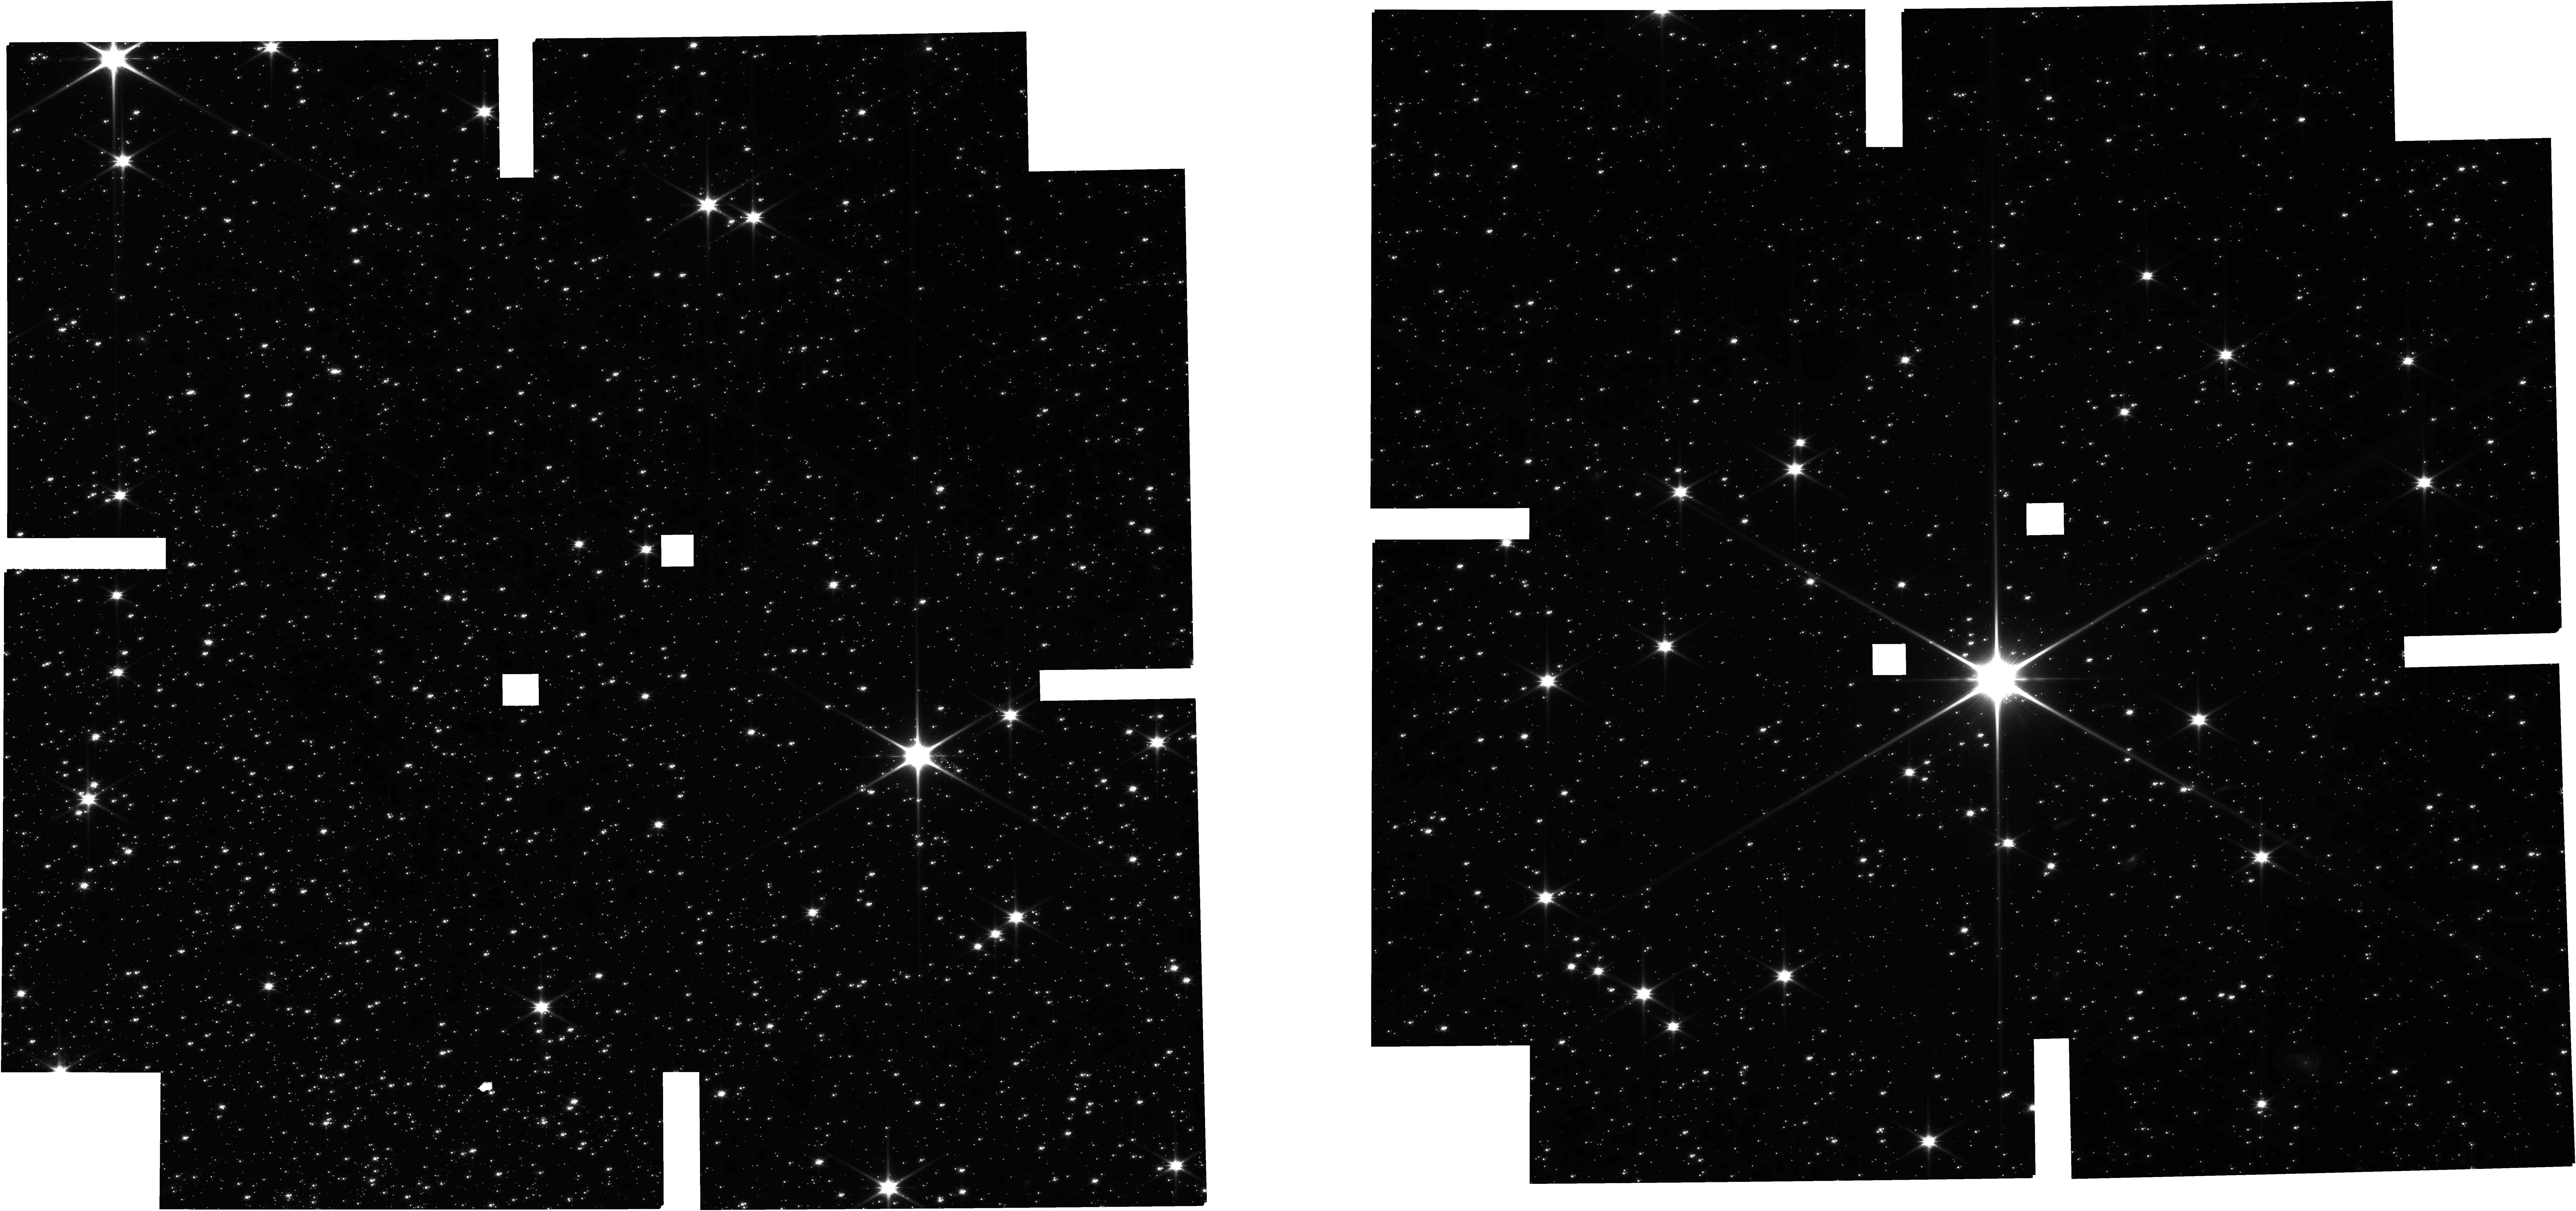
Target: CATALOGUE-120722E. Instrument: NIRCAM. Filter: F115W. Exposure: 11.5 h. Observation ID: jw02560-o013_t007_nircam_clear-f115w

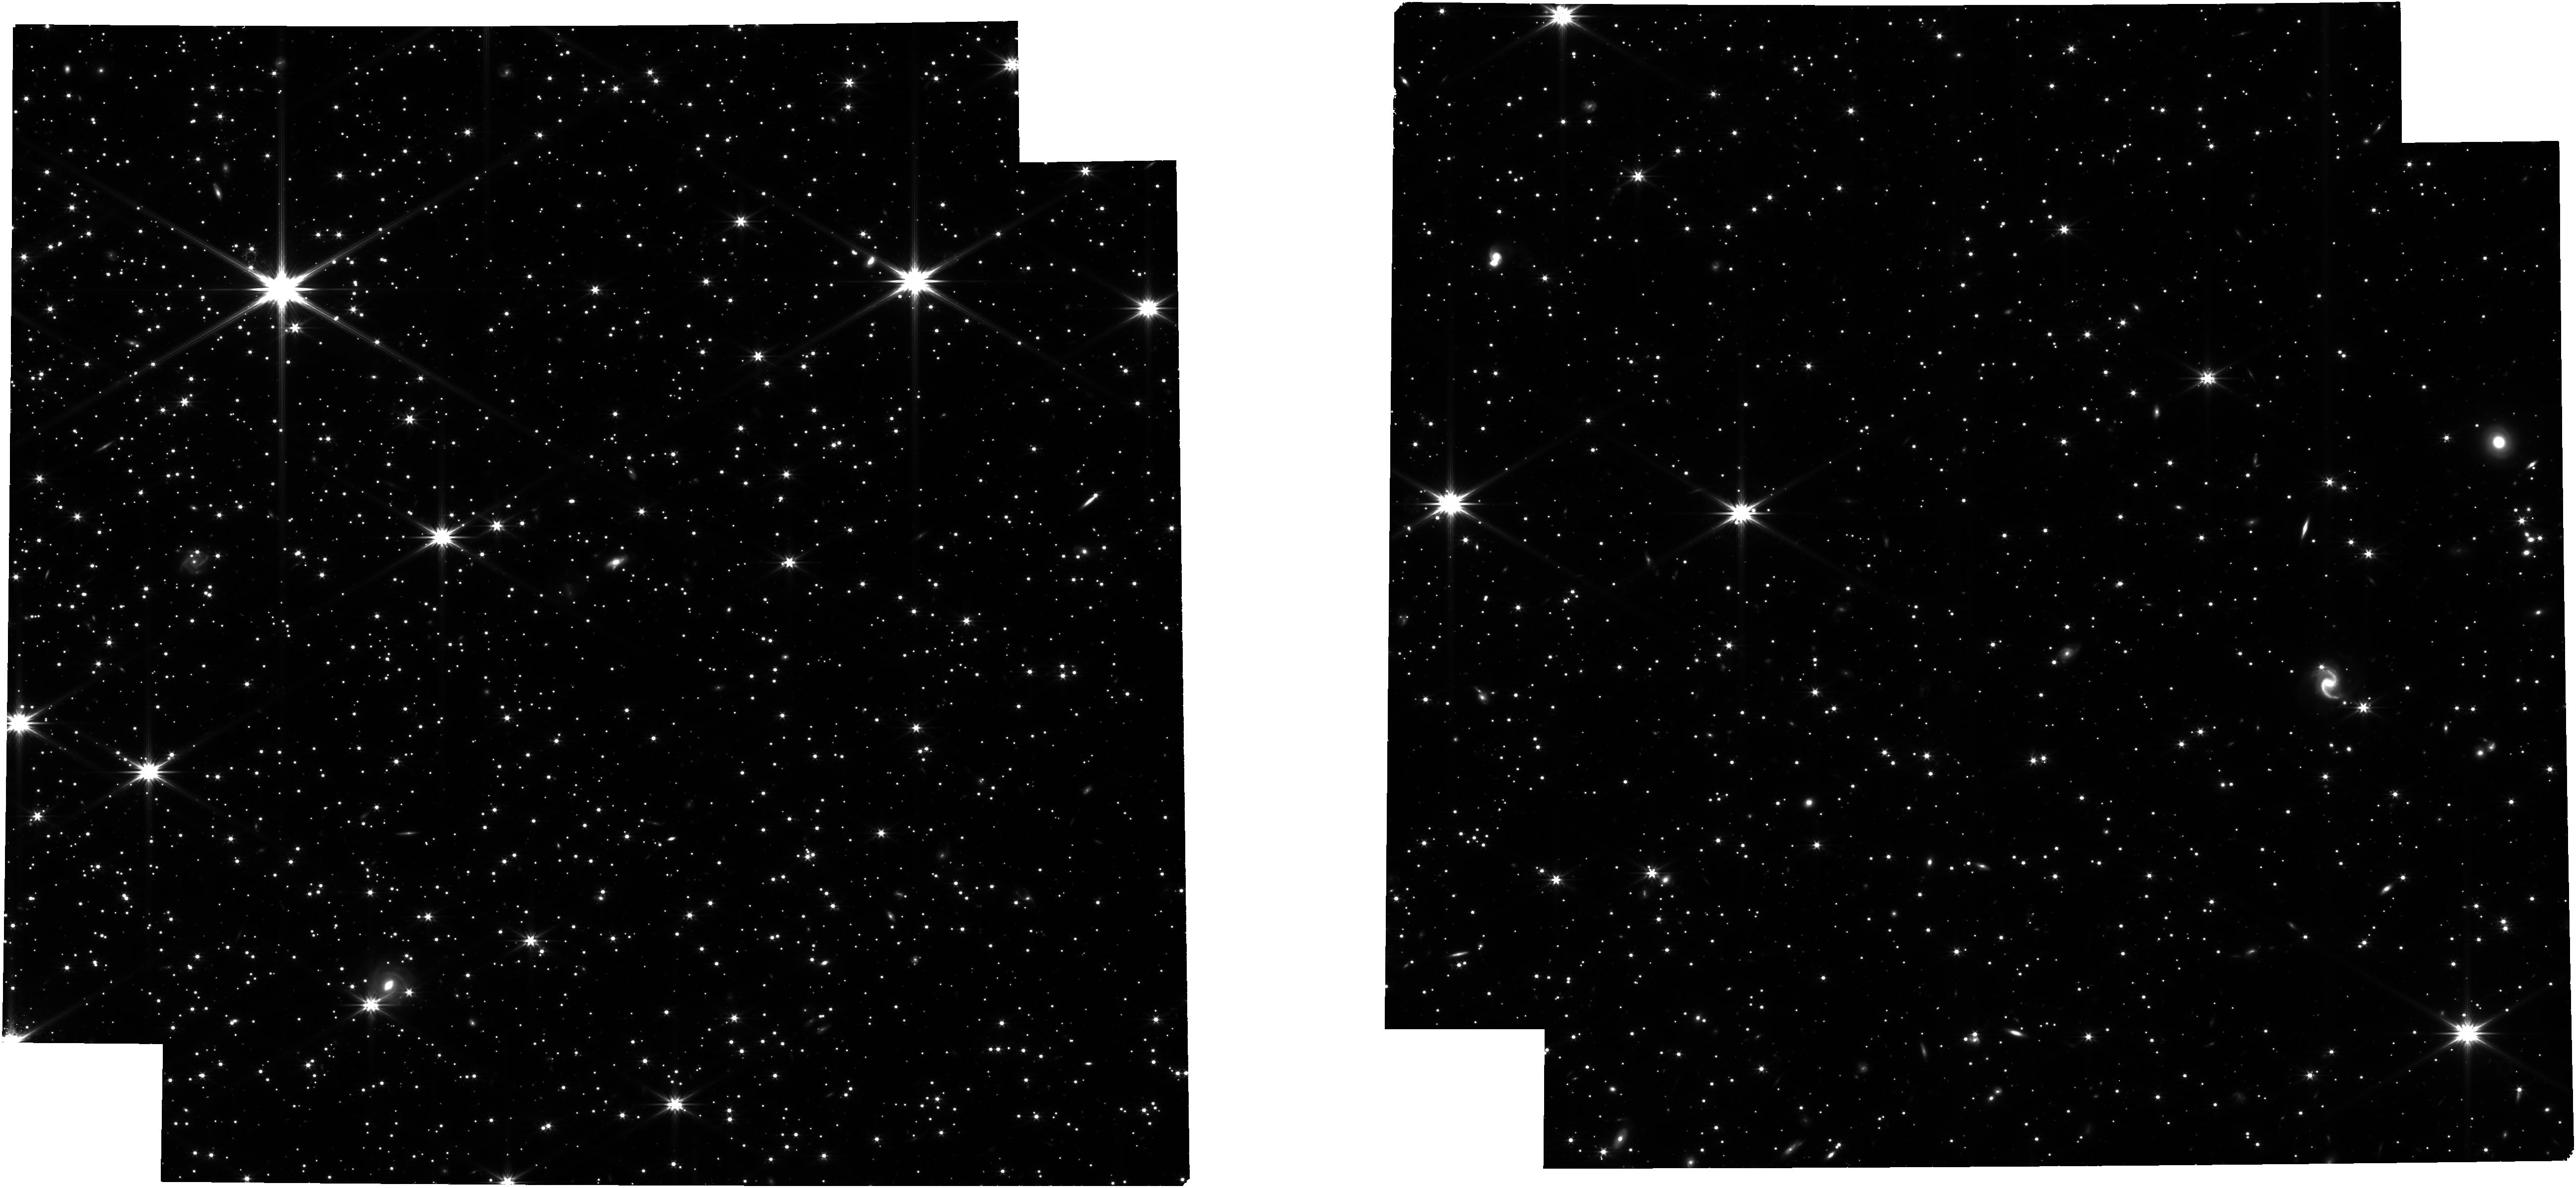
Target: CATALOGUE-120722E-OCT22. Instrument: NIRCAM. Filter: F322W2. Exposure: 11.4 h. Observation ID: jw02560-o017_t008_nircam_clear-f322w2

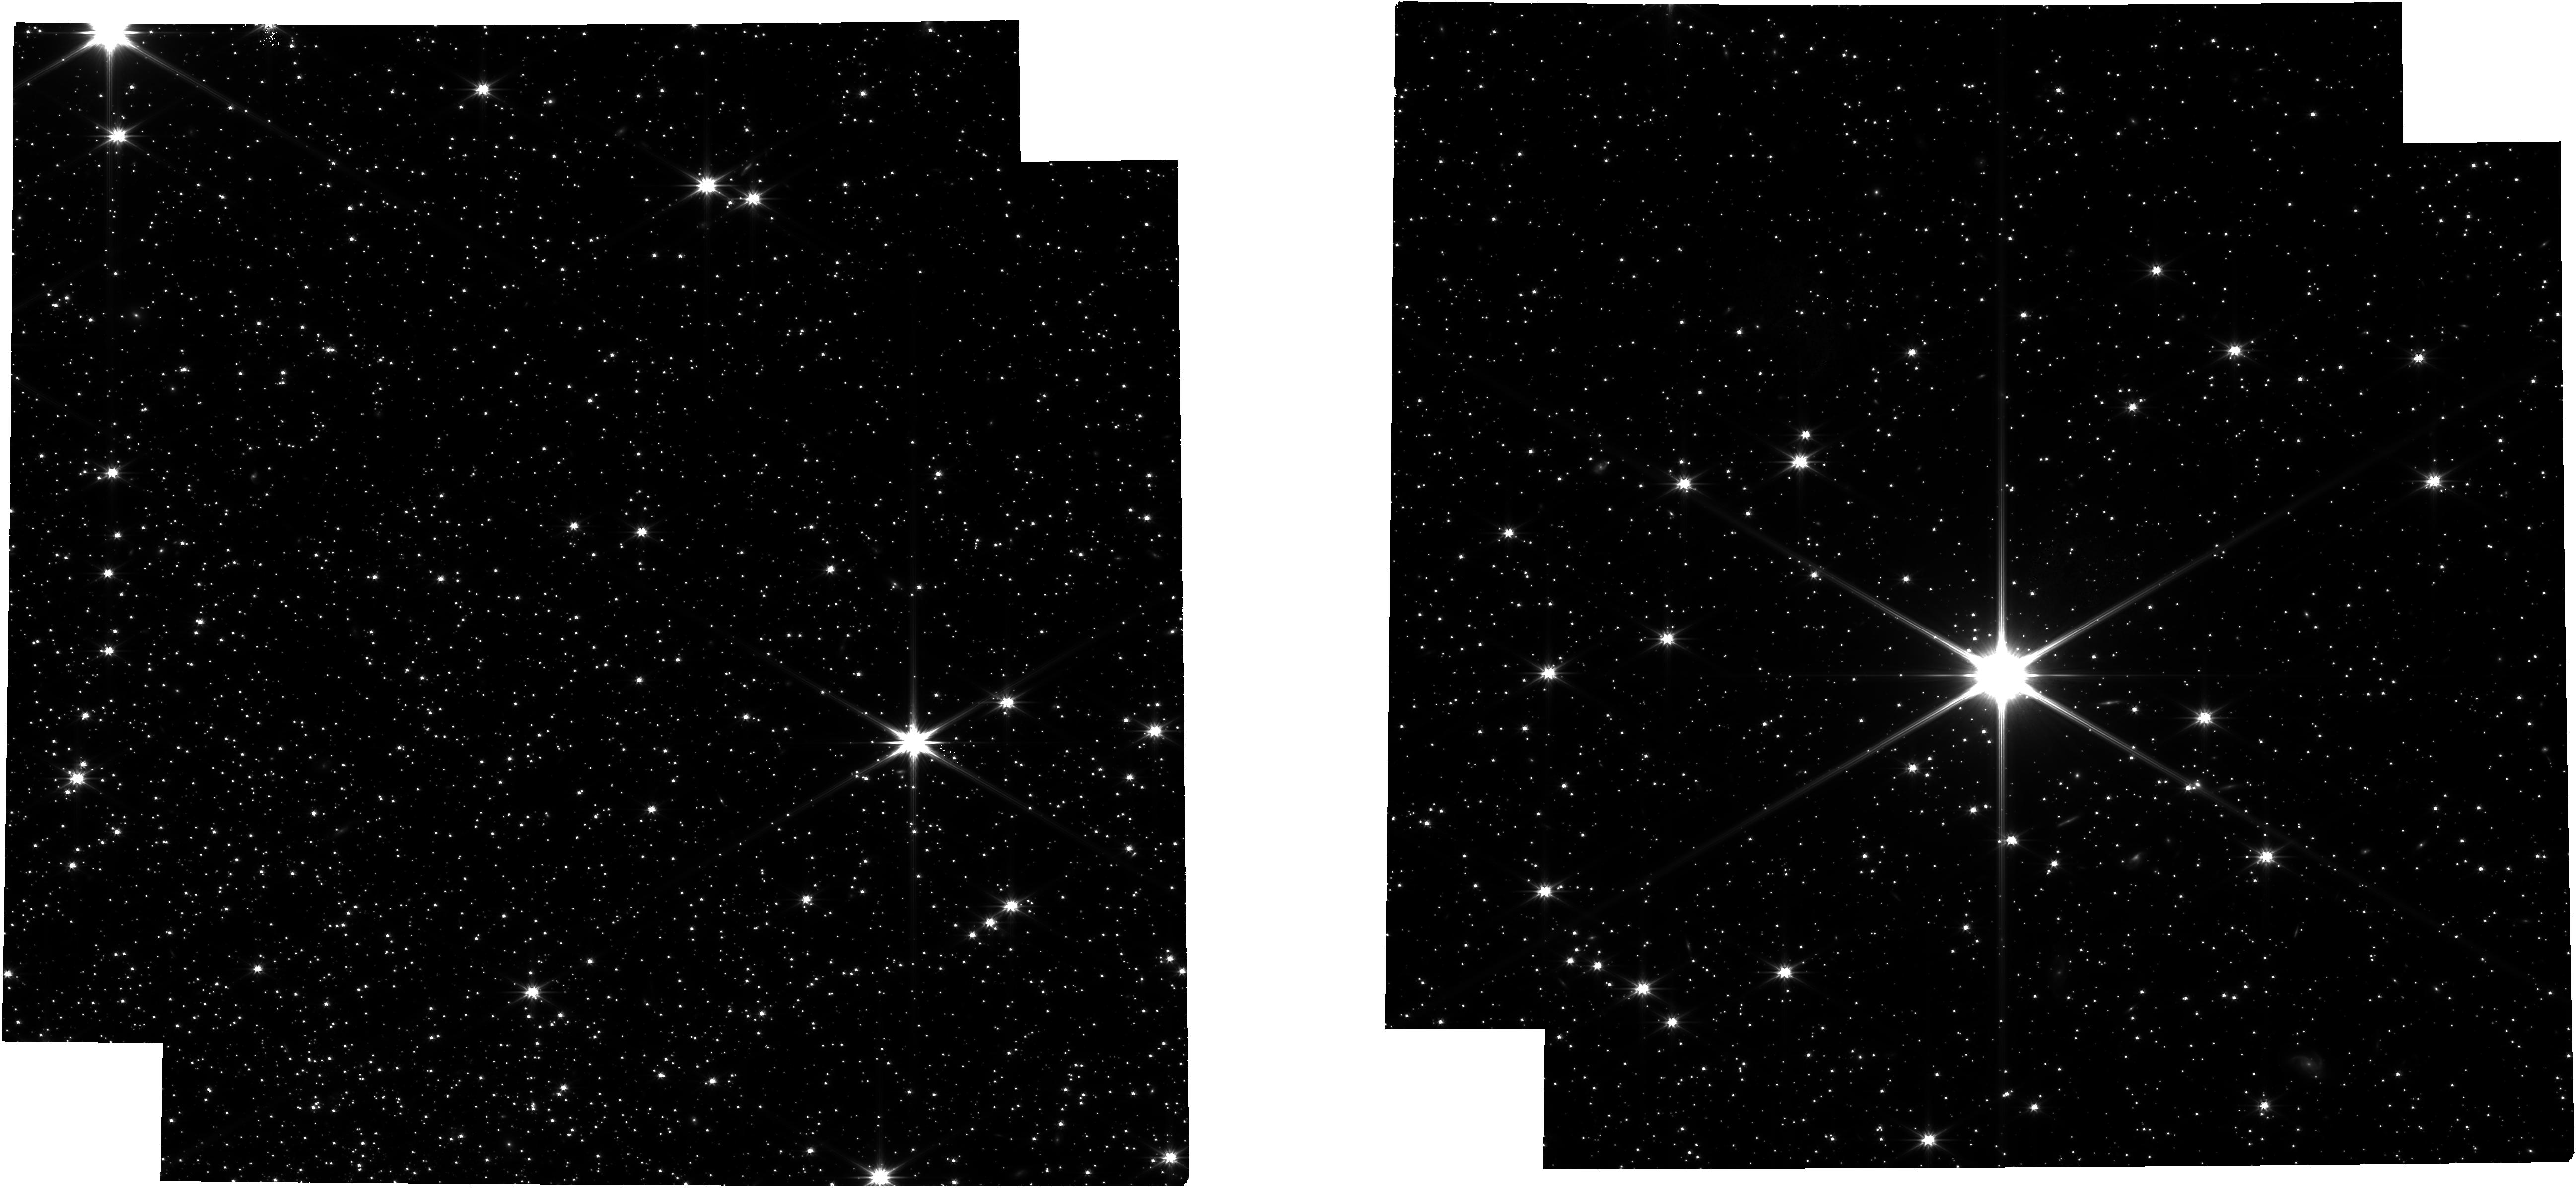
Target: CATALOGUE-120722E. Instrument: NIRCAM. Filter: F322W2. Exposure: 11.5 h. Observation ID: jw02560-o013_t007_nircam_clear-f322w2

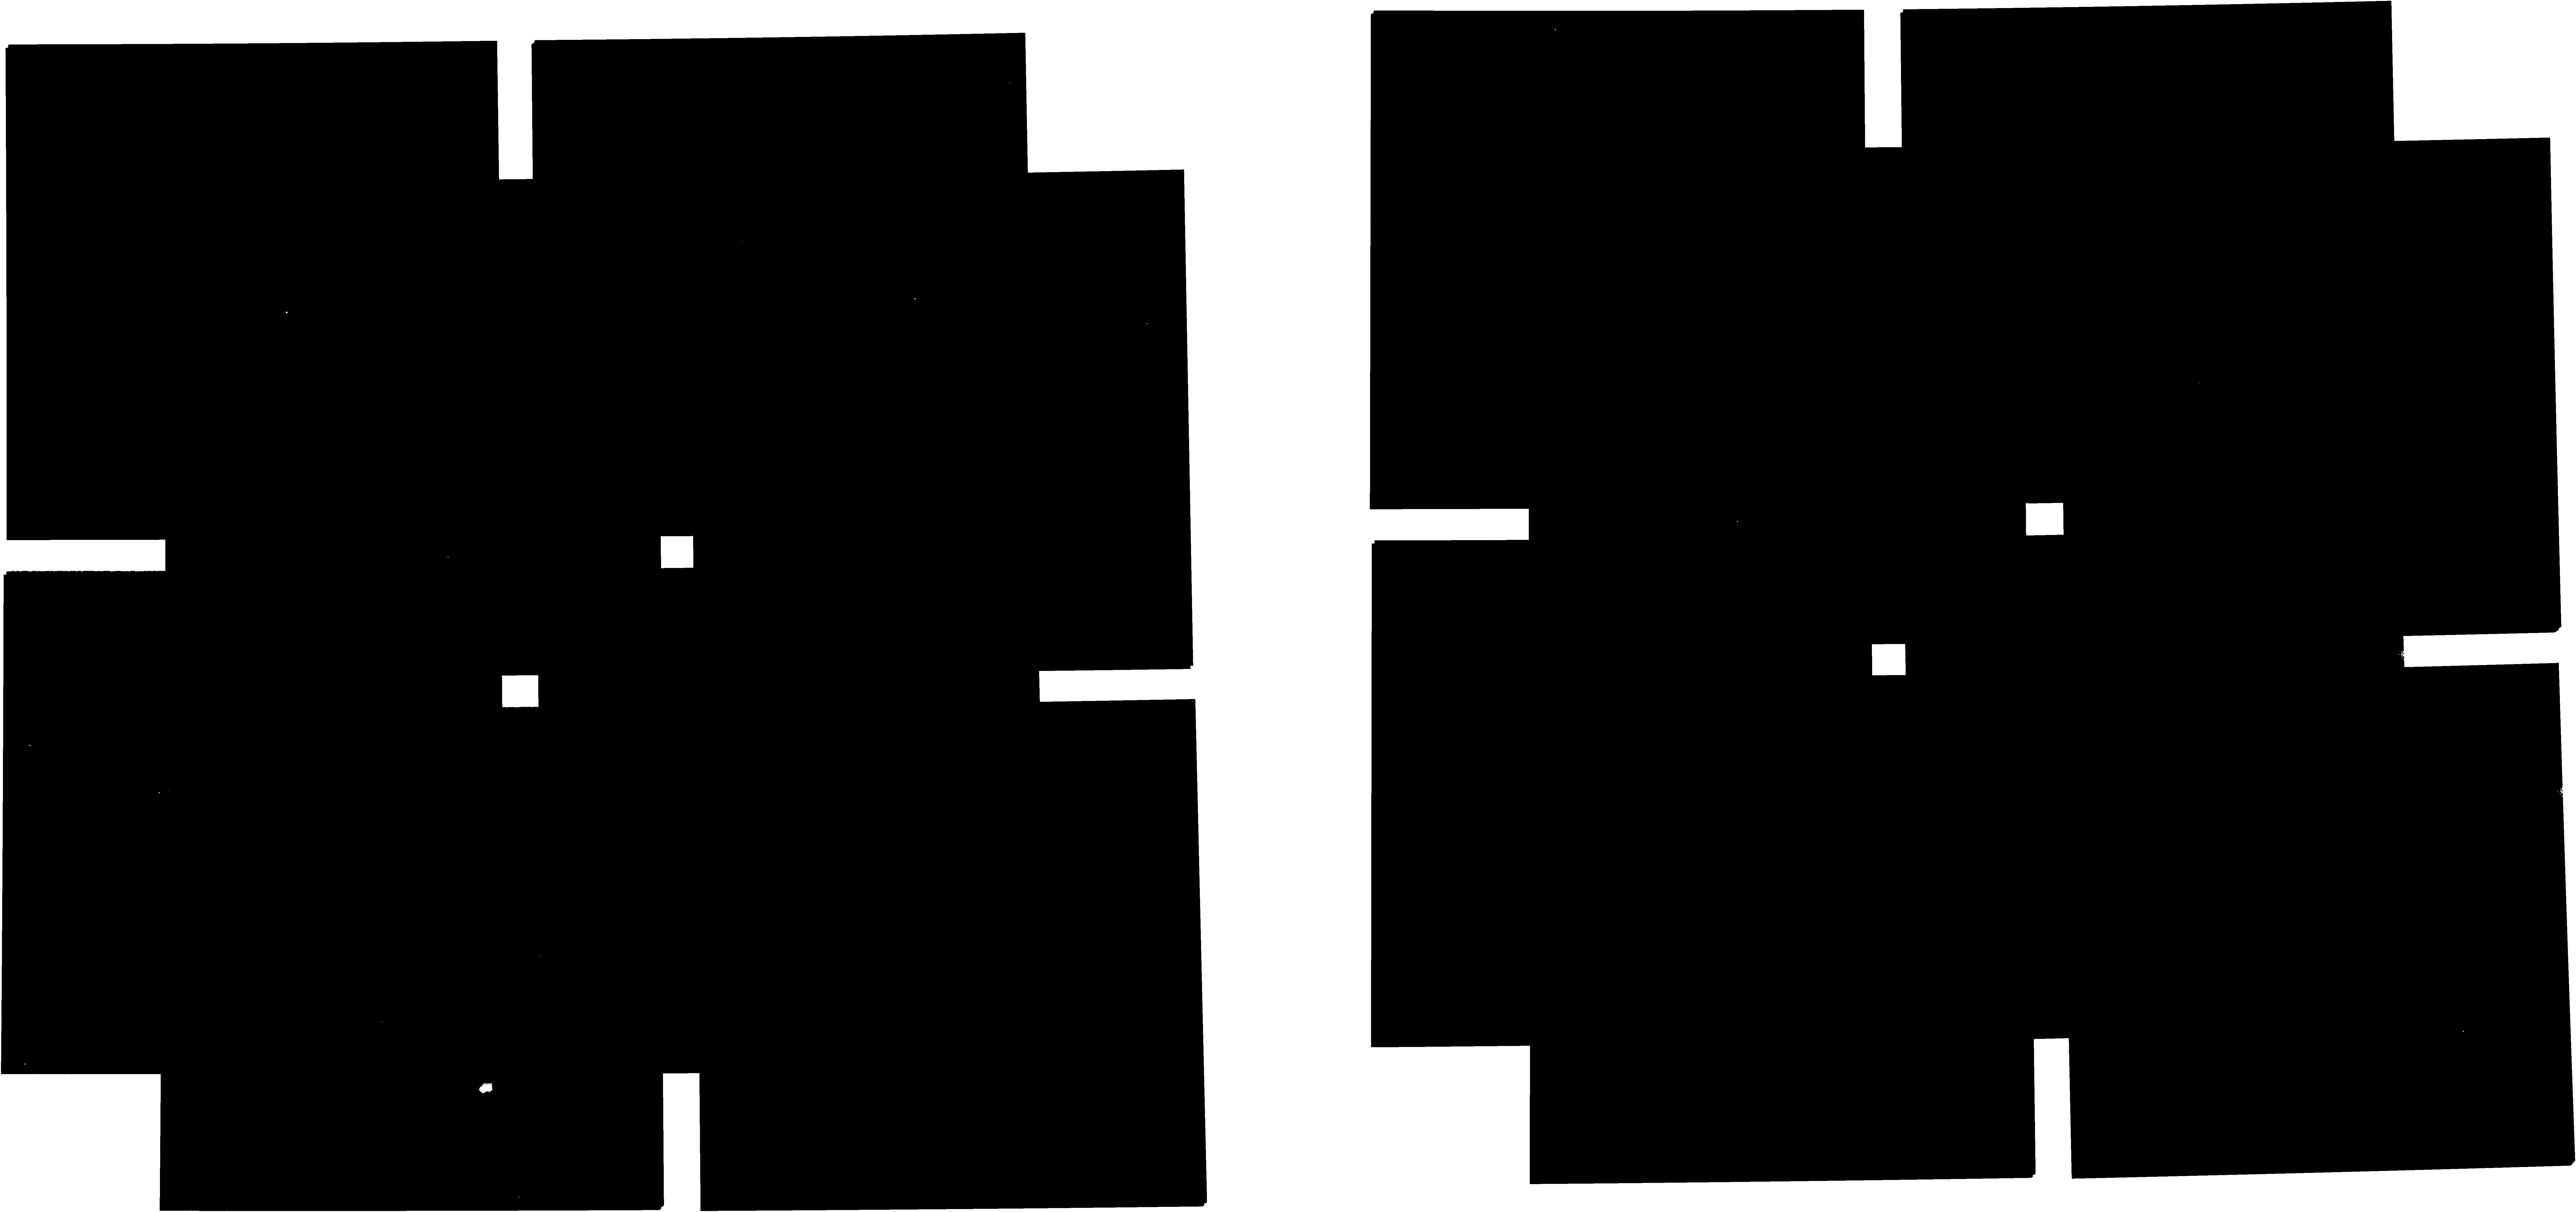
Target: CATALOGUE-120722E-OCT22. Instrument: NIRCAM. Filter: F115W. Exposure: 11.4 h. Observation ID: jw02560-o017_t008_nircam_clear-f115w

Solving the globular clusters multiple population enigma through JWST (PI: Marino, Anna Fabiola)

Since its discovery, the multiple population phenomenon is an enigma in the field of stellar populations. We propose combined spectroscopic and photometric JWST observations that will finally solve this long-standing issue. So far, two competing scenarios are available: 1) multiple bursts of star formation; 2) accretion of material onto existing stars. In the first scenario the population pattern is expected to be identical for stars with different masses, while the accretion scenario should result in substantially more pronounced chemical differences and fractions of second population stars at higher-masses. The exploration of the M dwarf realm and the comparison of the multiple population properties in this very-low mass regime with those of red giants will shed light on the origin of this enigmatic phenomenon. The NIRSpec+NIRCam facilities will provide the unique opportunity to gather spectra and precise photometric diagrams of faint M dwarfs in GCs, not easily accessible to other facilities. Our spectral synthesis and simulated diagrams suggest that the requested data, combined with HST UV archival images, will allow us to infer the O abundance range in the M dwarfs, which will be compared to that observed among red giants, and precise mass functions of multiple populations from ~0.8 solar masses towards the H-burning limit. These first JWST observations will be a milestone in our understanding of such an eluding phenomenon, and a step forward for many closely related issues, e.g. star formation in dense early environments, stellar evolution and nucleosynthesis, the role of proto-clusters in the cosmic reionization and the contribution of GCs to the Milky Way Halo.